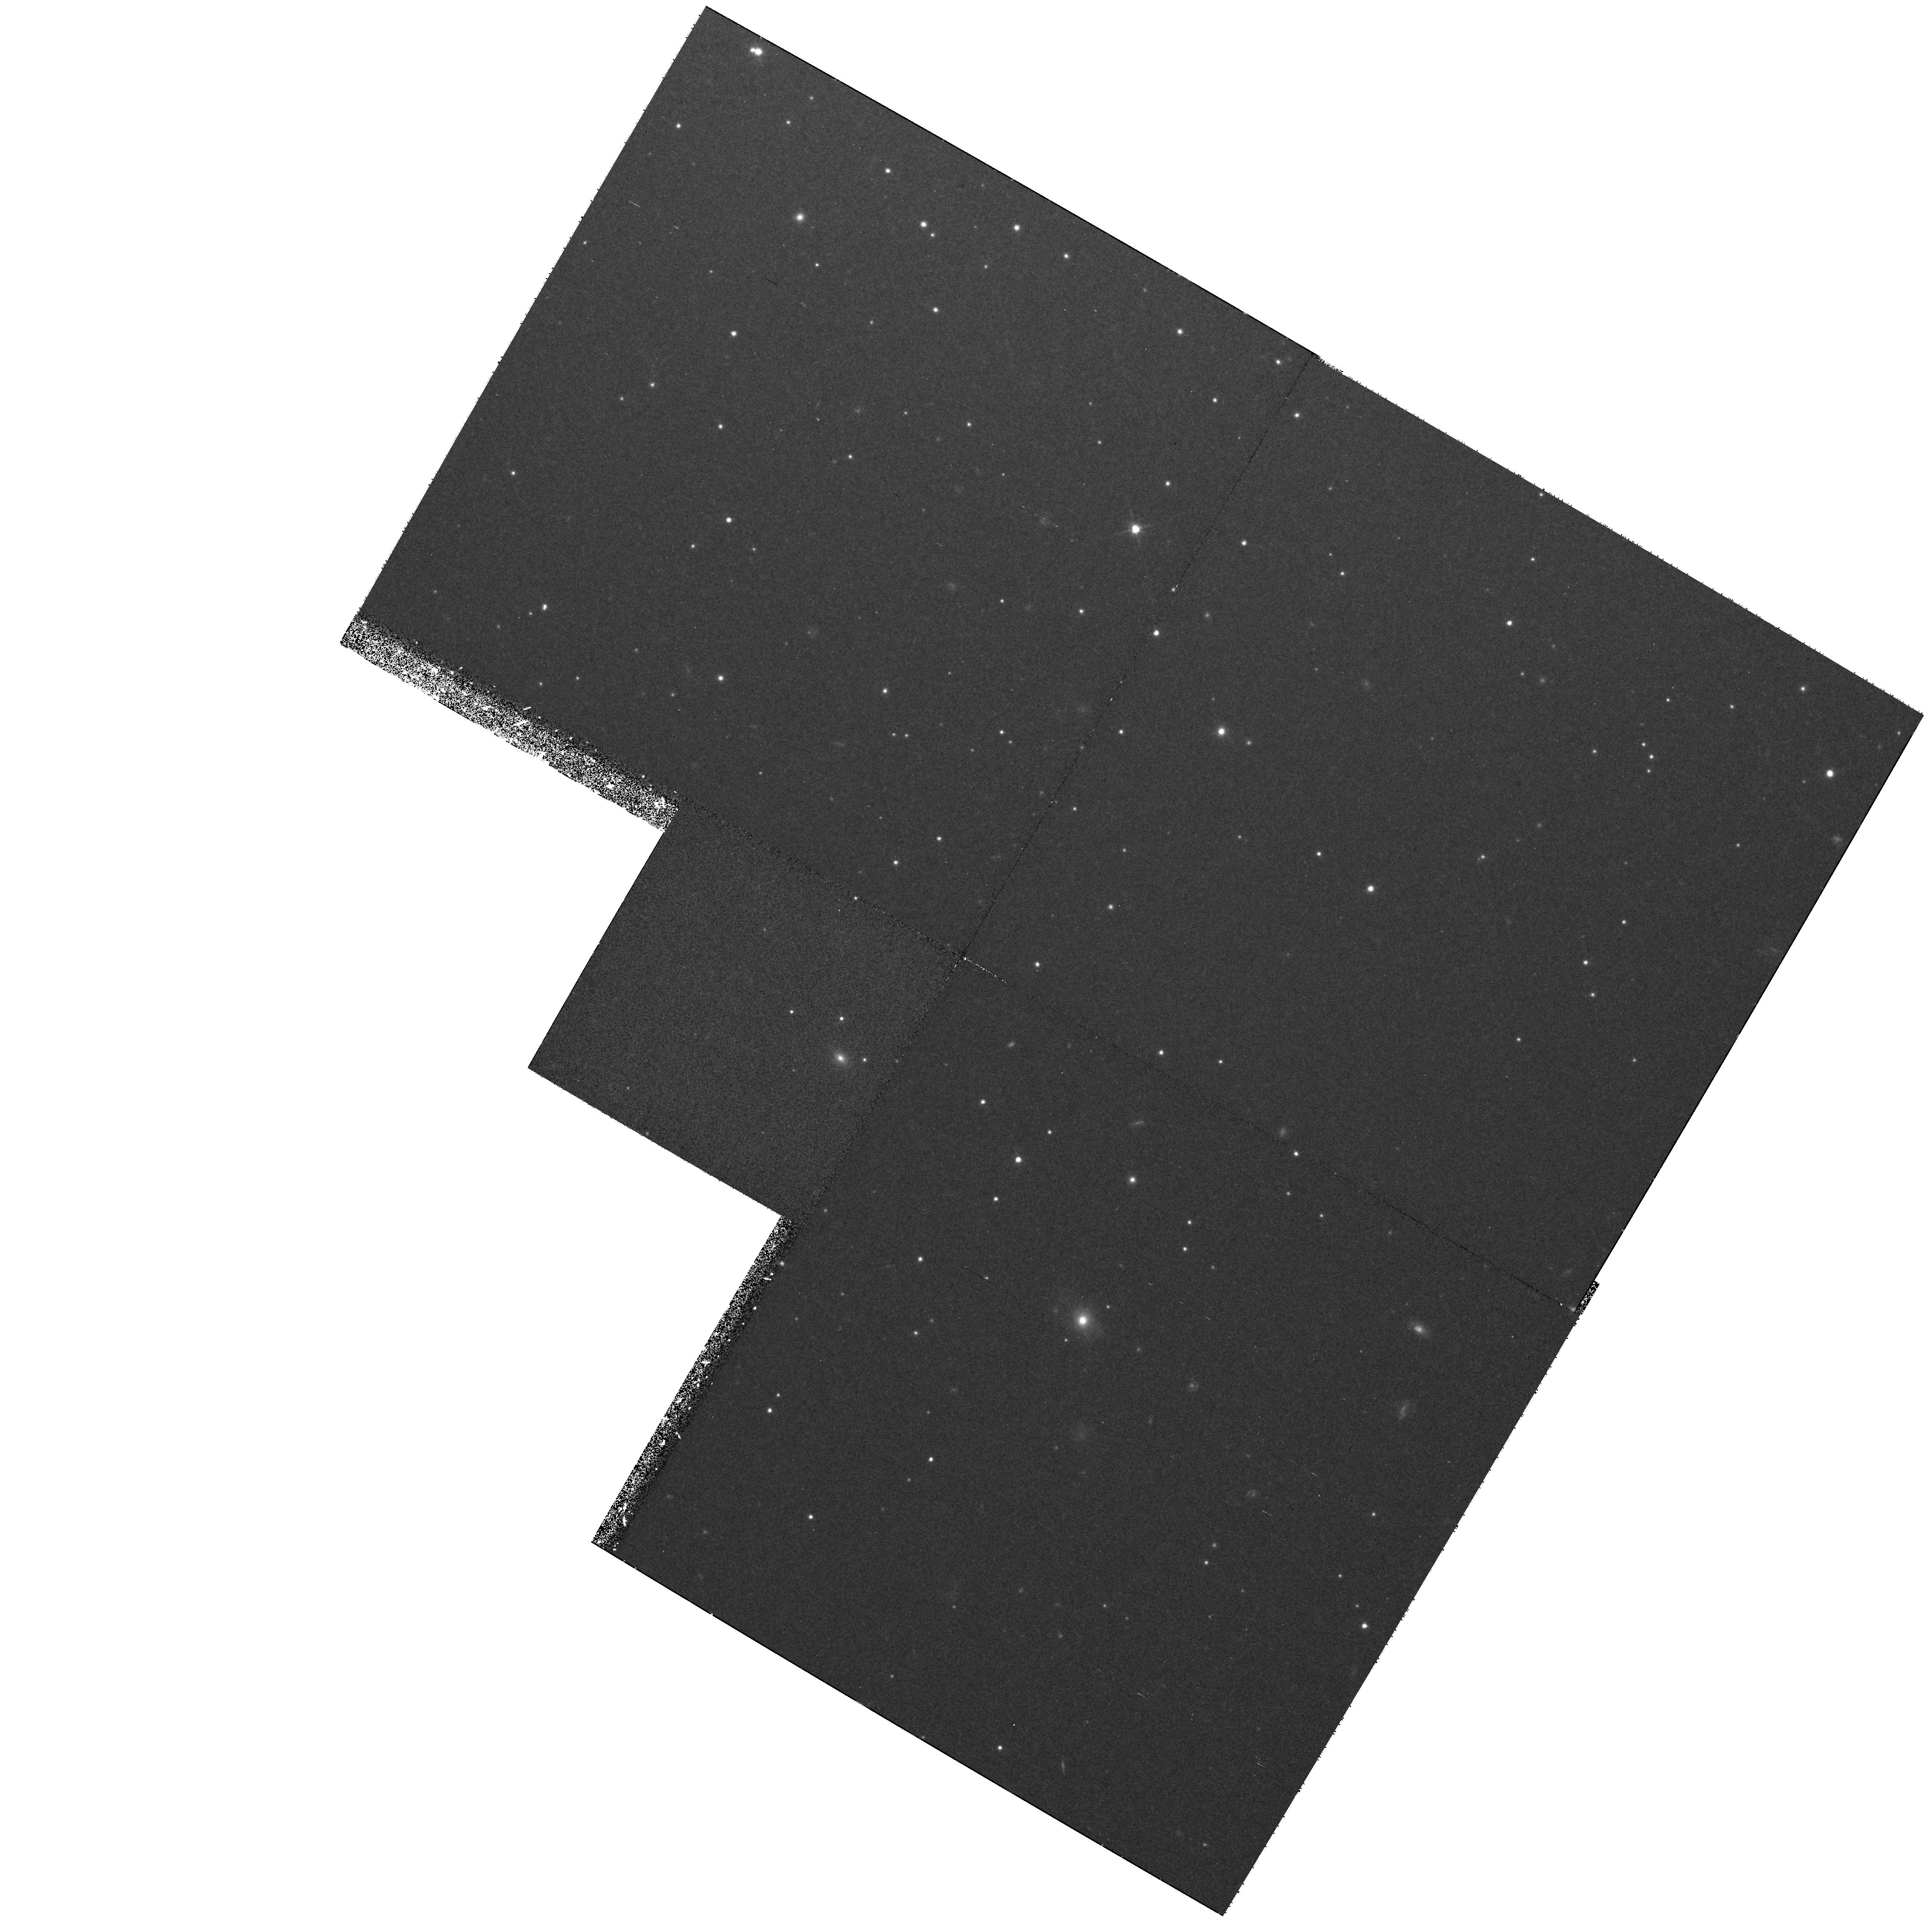
Target: M87-PAR-FIELD-3
Instrument: WFPC2/PC
Filter: F814W
Exposure: 37 min
Observation ID: hst_7274_13_wfpc2_pc_f814w_u43r13

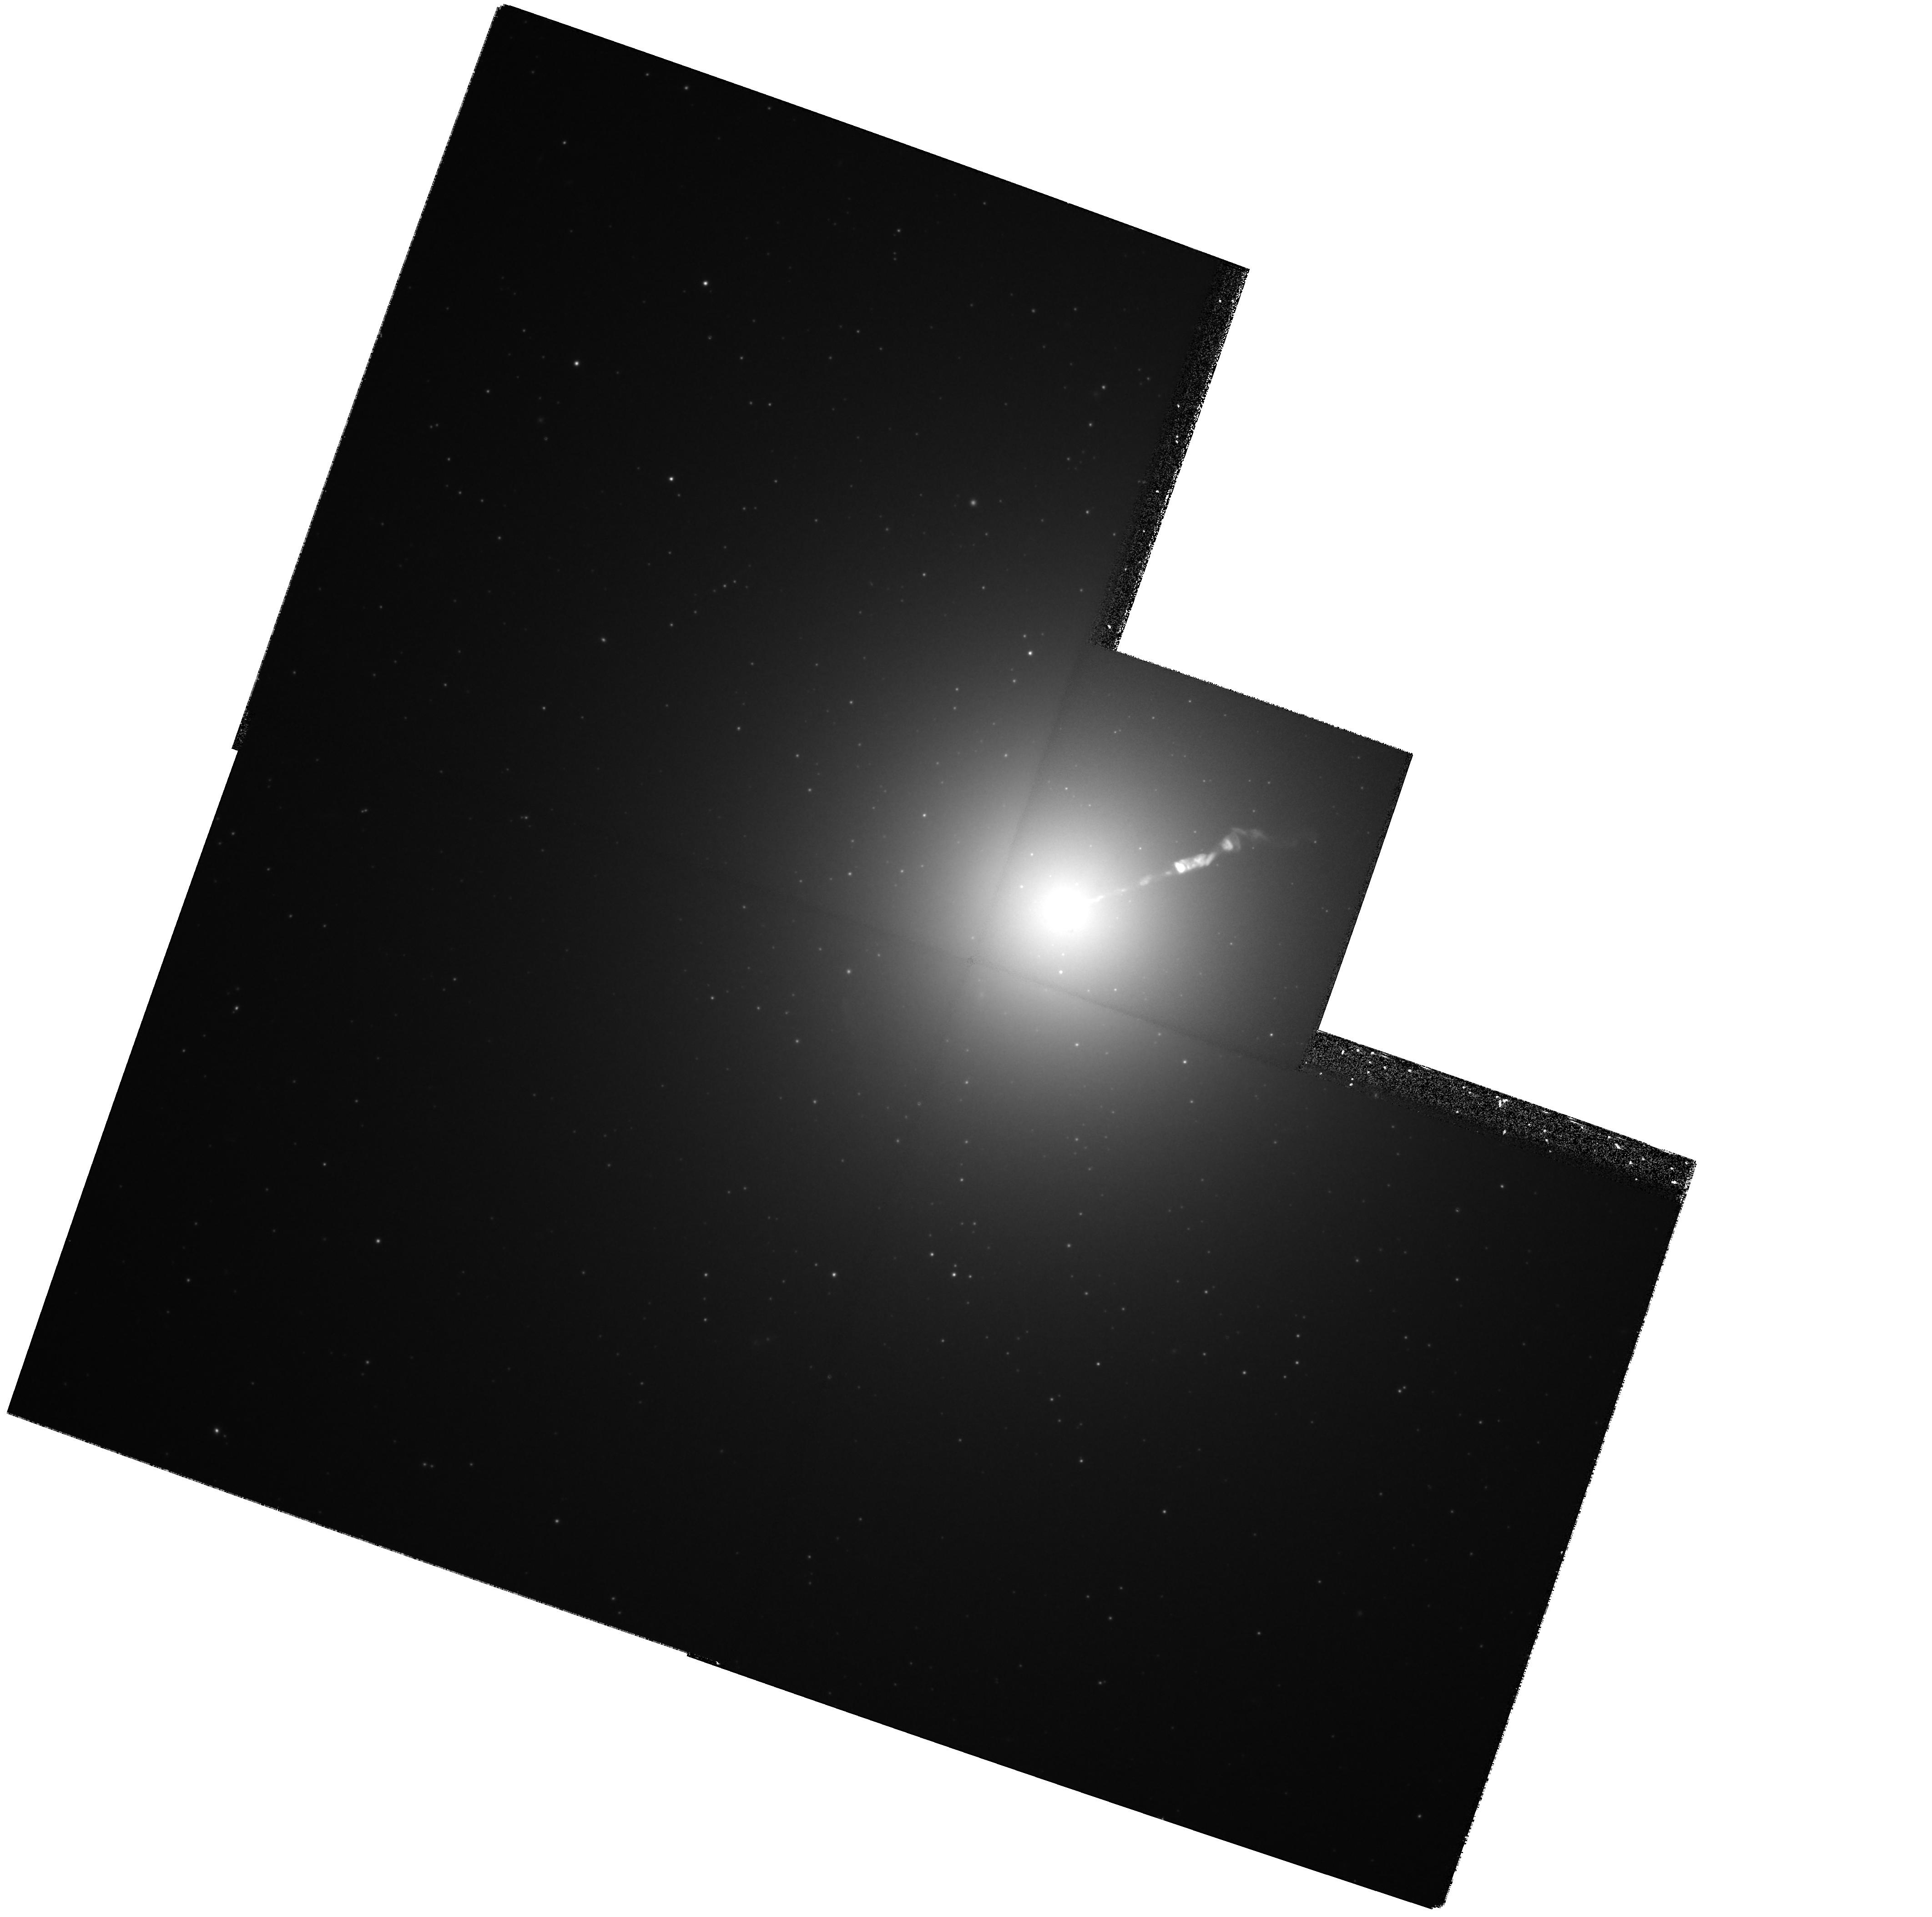
Target: M87-NUC
Instrument: WFPC2/PC
Filter: F814W
Exposure: 25 min
Observation ID: hst_7274_04_wfpc2_pc_f814w_u43r04

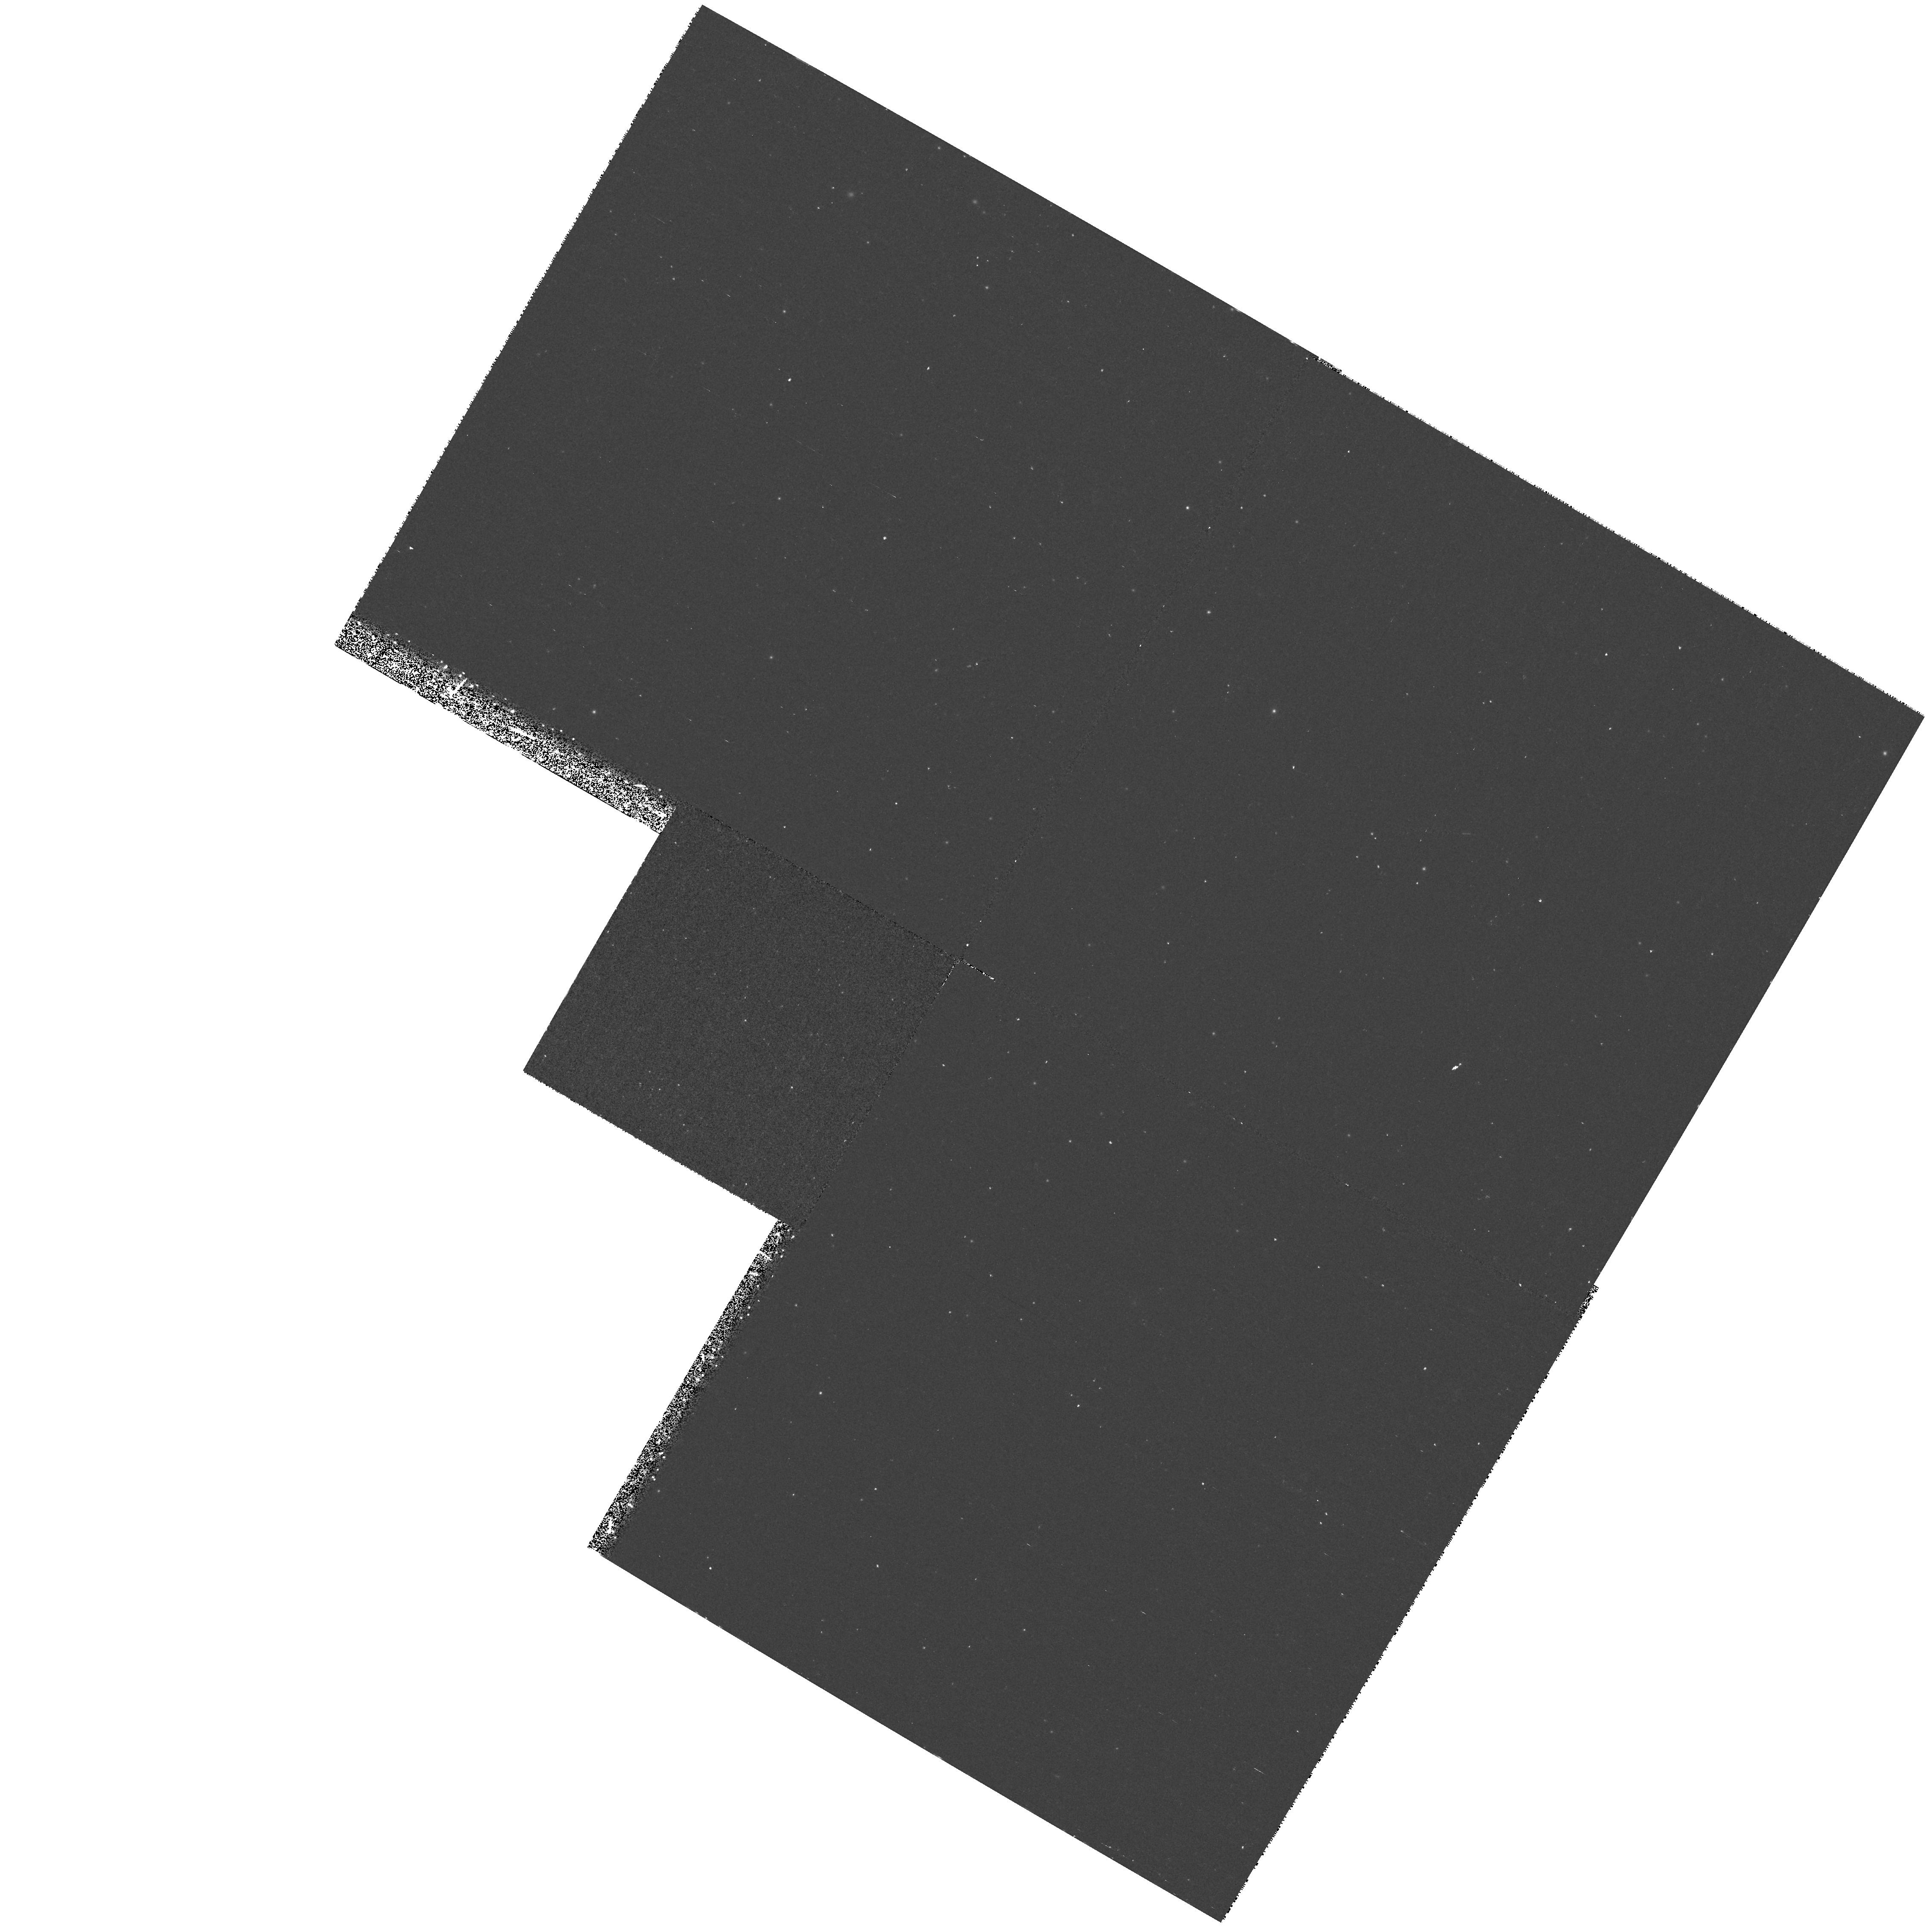
Target: M87-PAR-FIELD-2
Instrument: WFPC2/PC
Filter: F439W
Exposure: 30 min
Observation ID: hst_7274_12_wfpc2_pc_f439w_u43r12

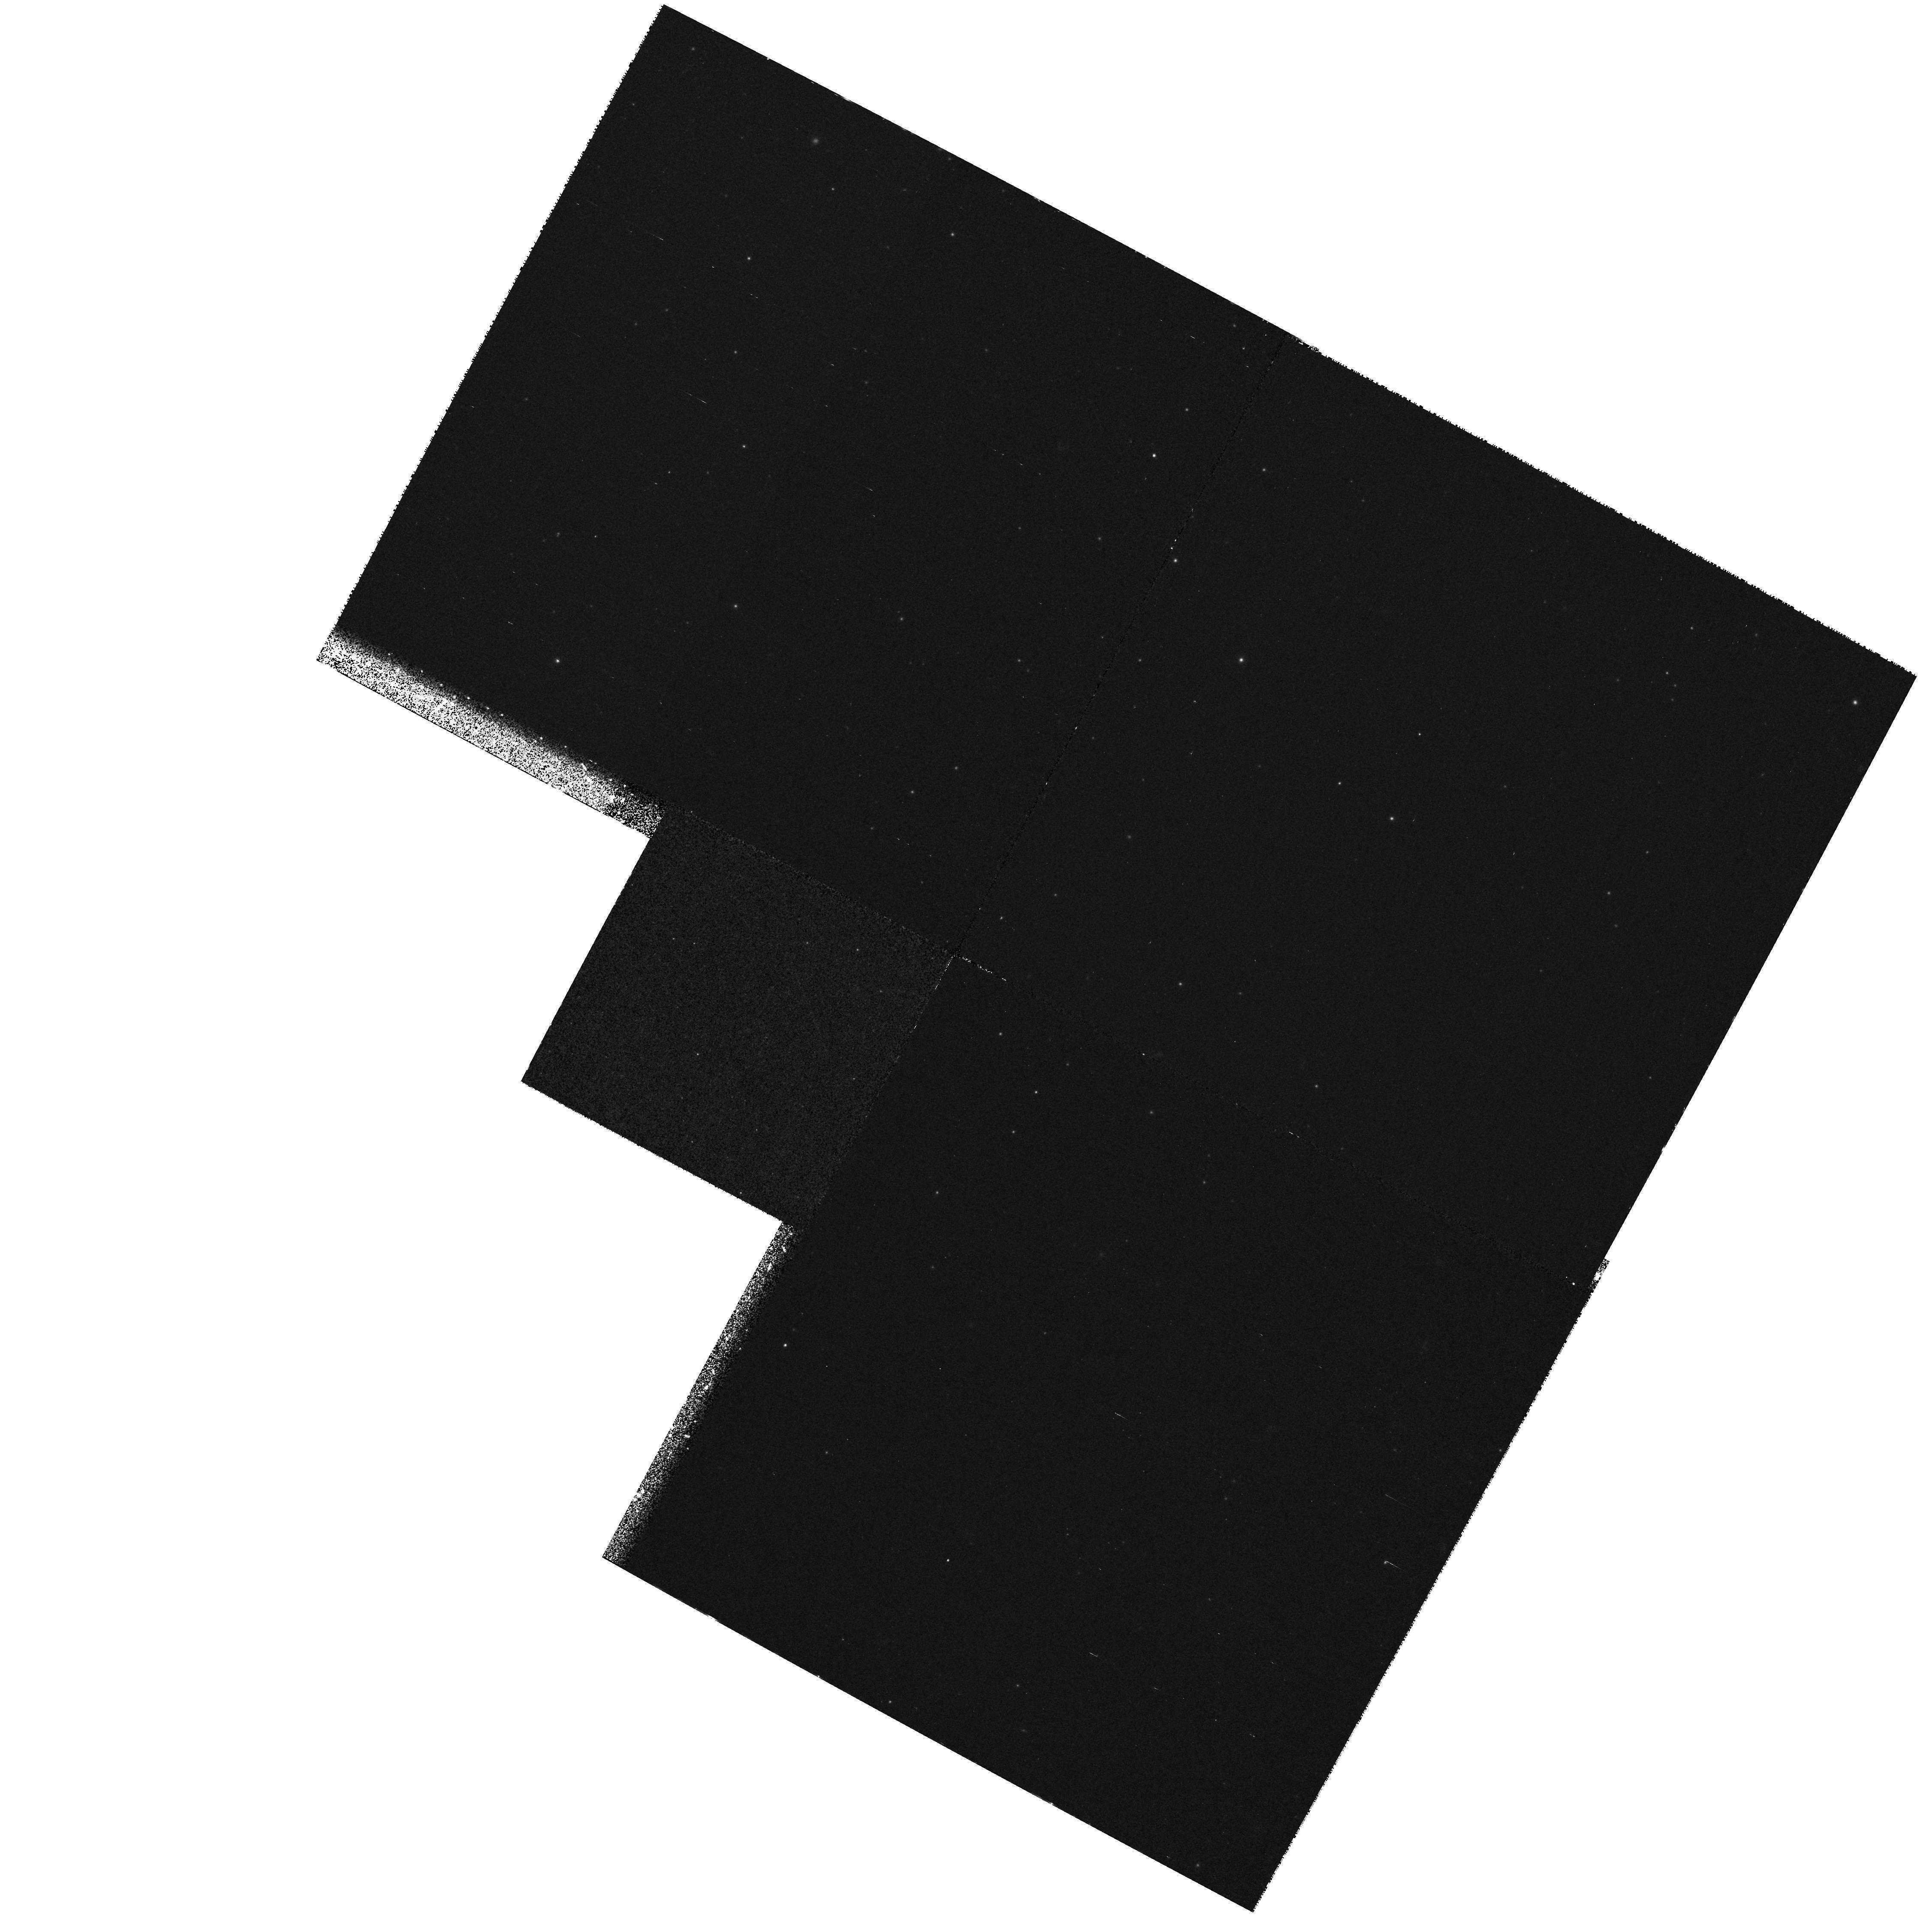
Target: M87-PAR-FIELD-1
Instrument: WFPC2/PC
Filter: F439W
Exposure: 1.1 h
Observation ID: hst_7274_01_wfpc2_pc_f439w_u43r01

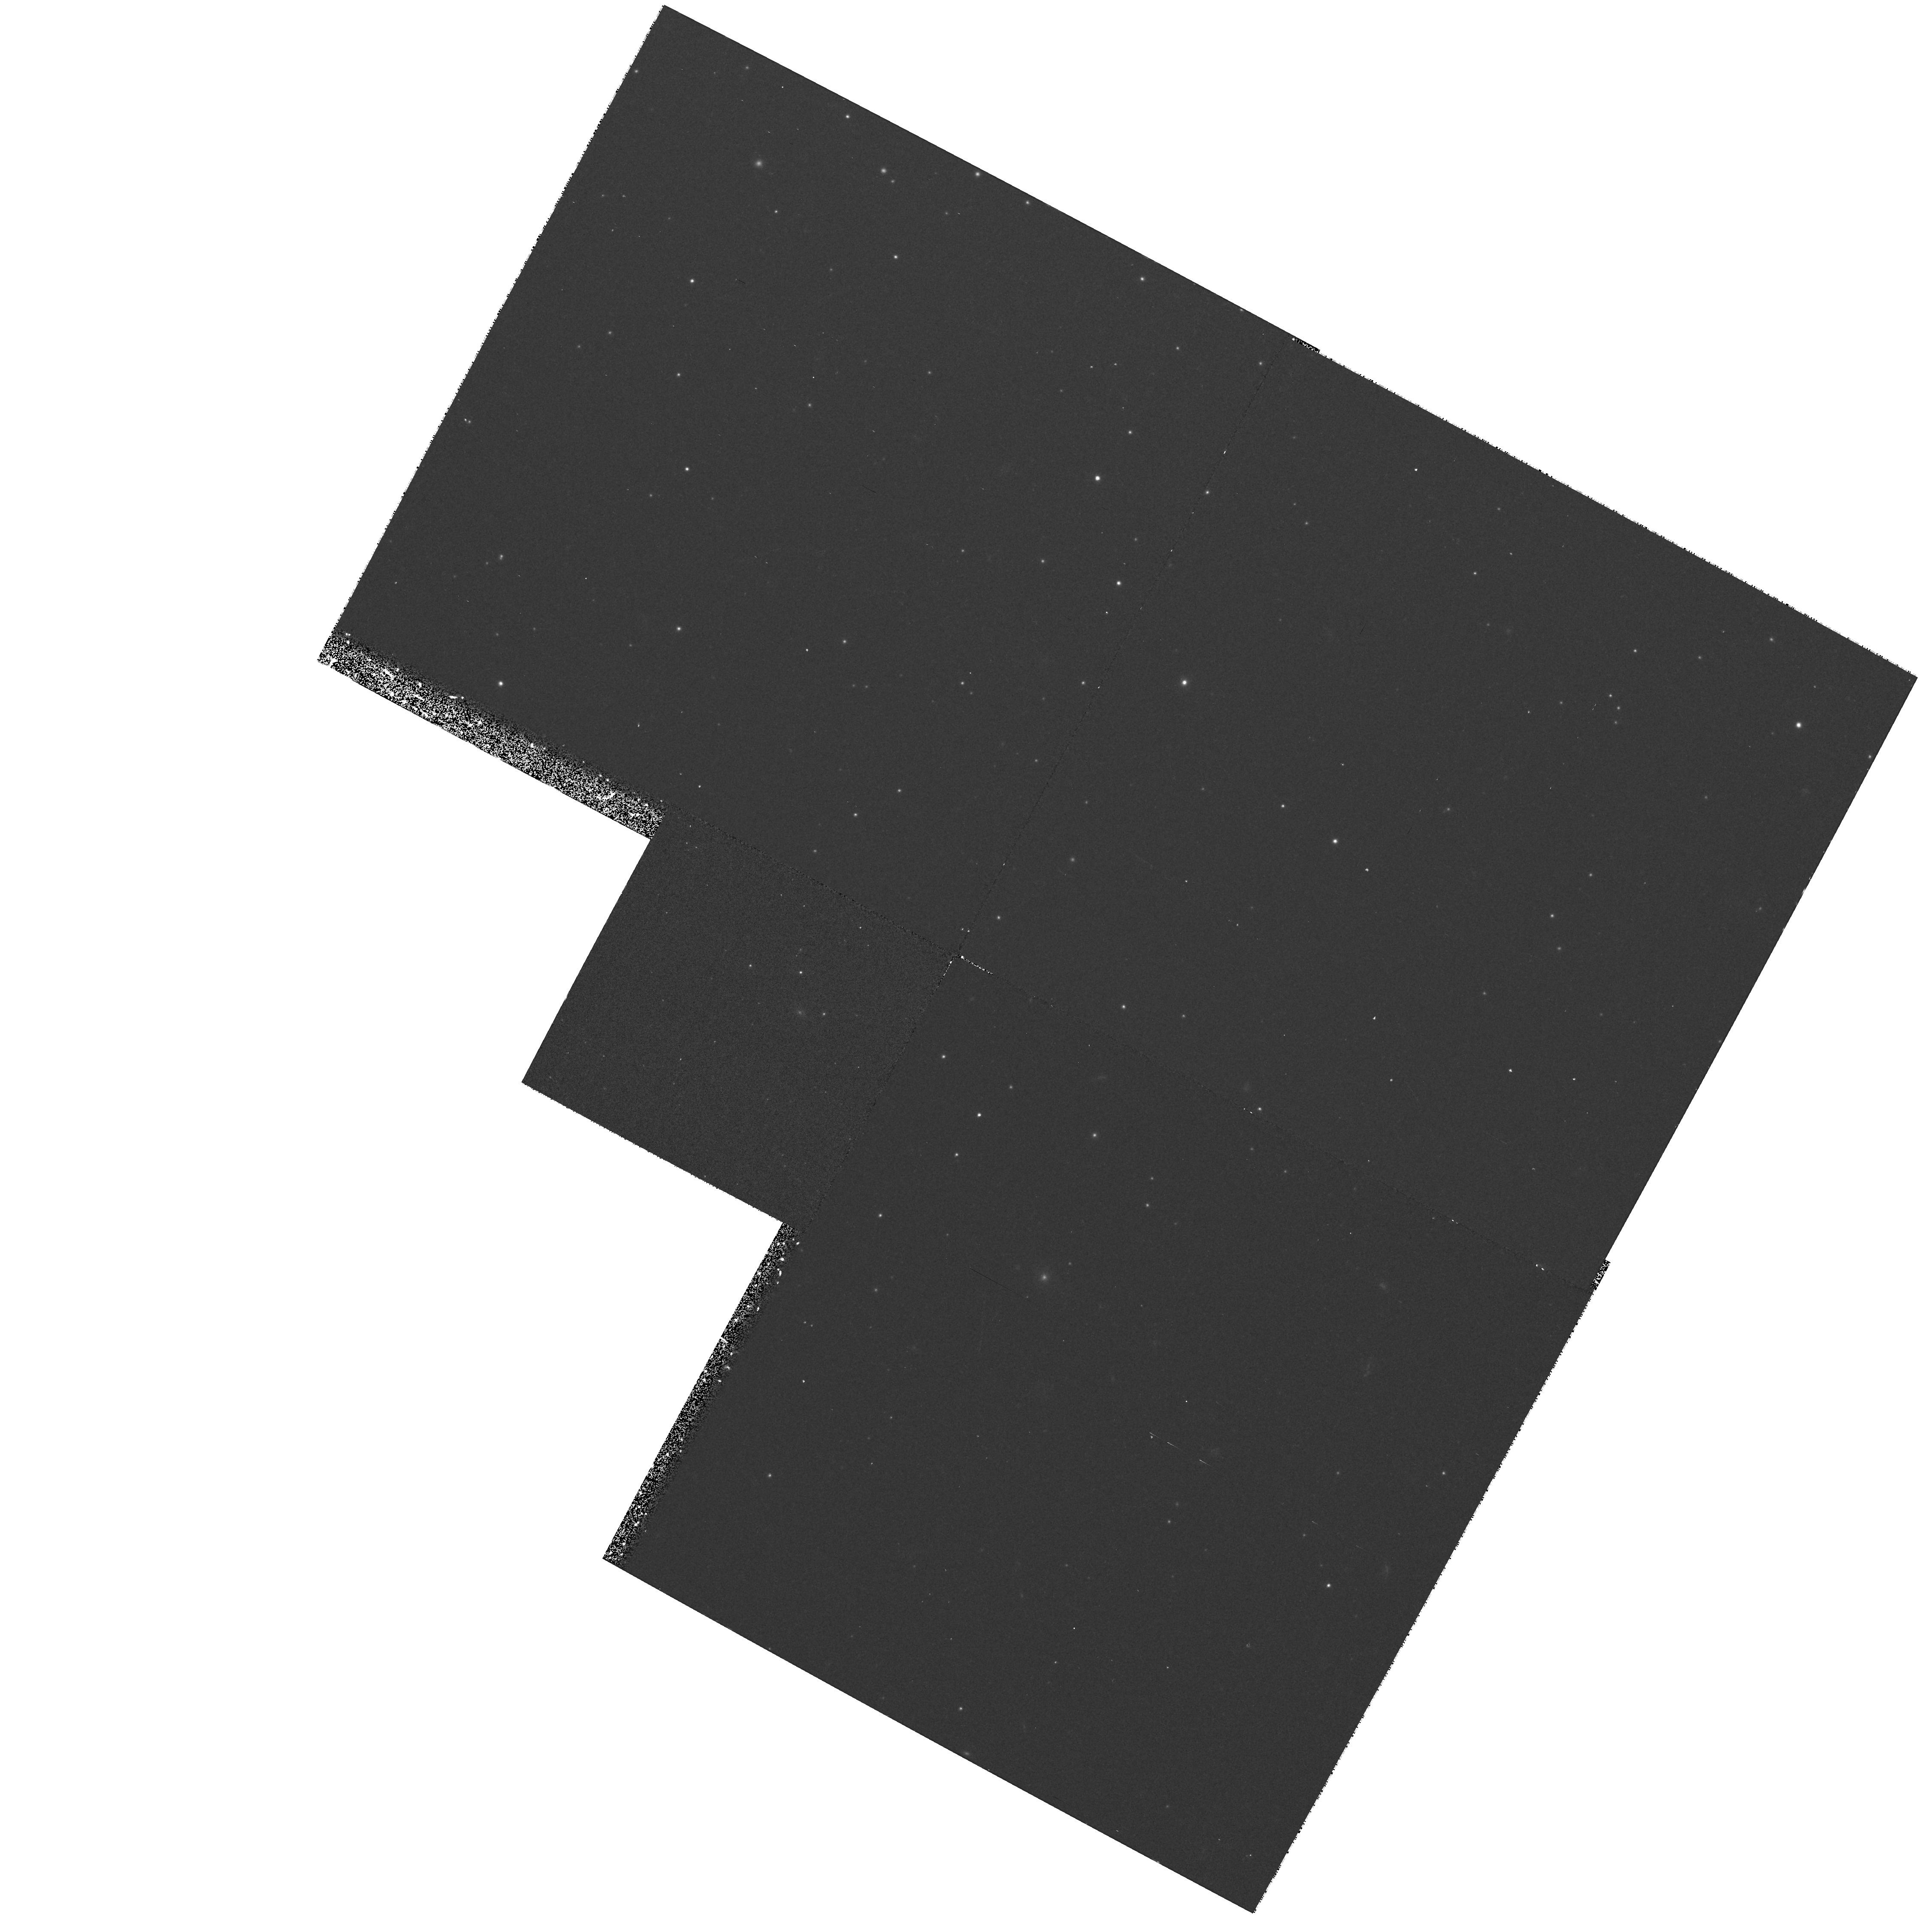
Target: M87-PAR-FIELD-2
Instrument: WFPC2/PC
Filter: F555W
Exposure: 13 min
Observation ID: hst_7274_02_wfpc2_pc_f555w_u43r02

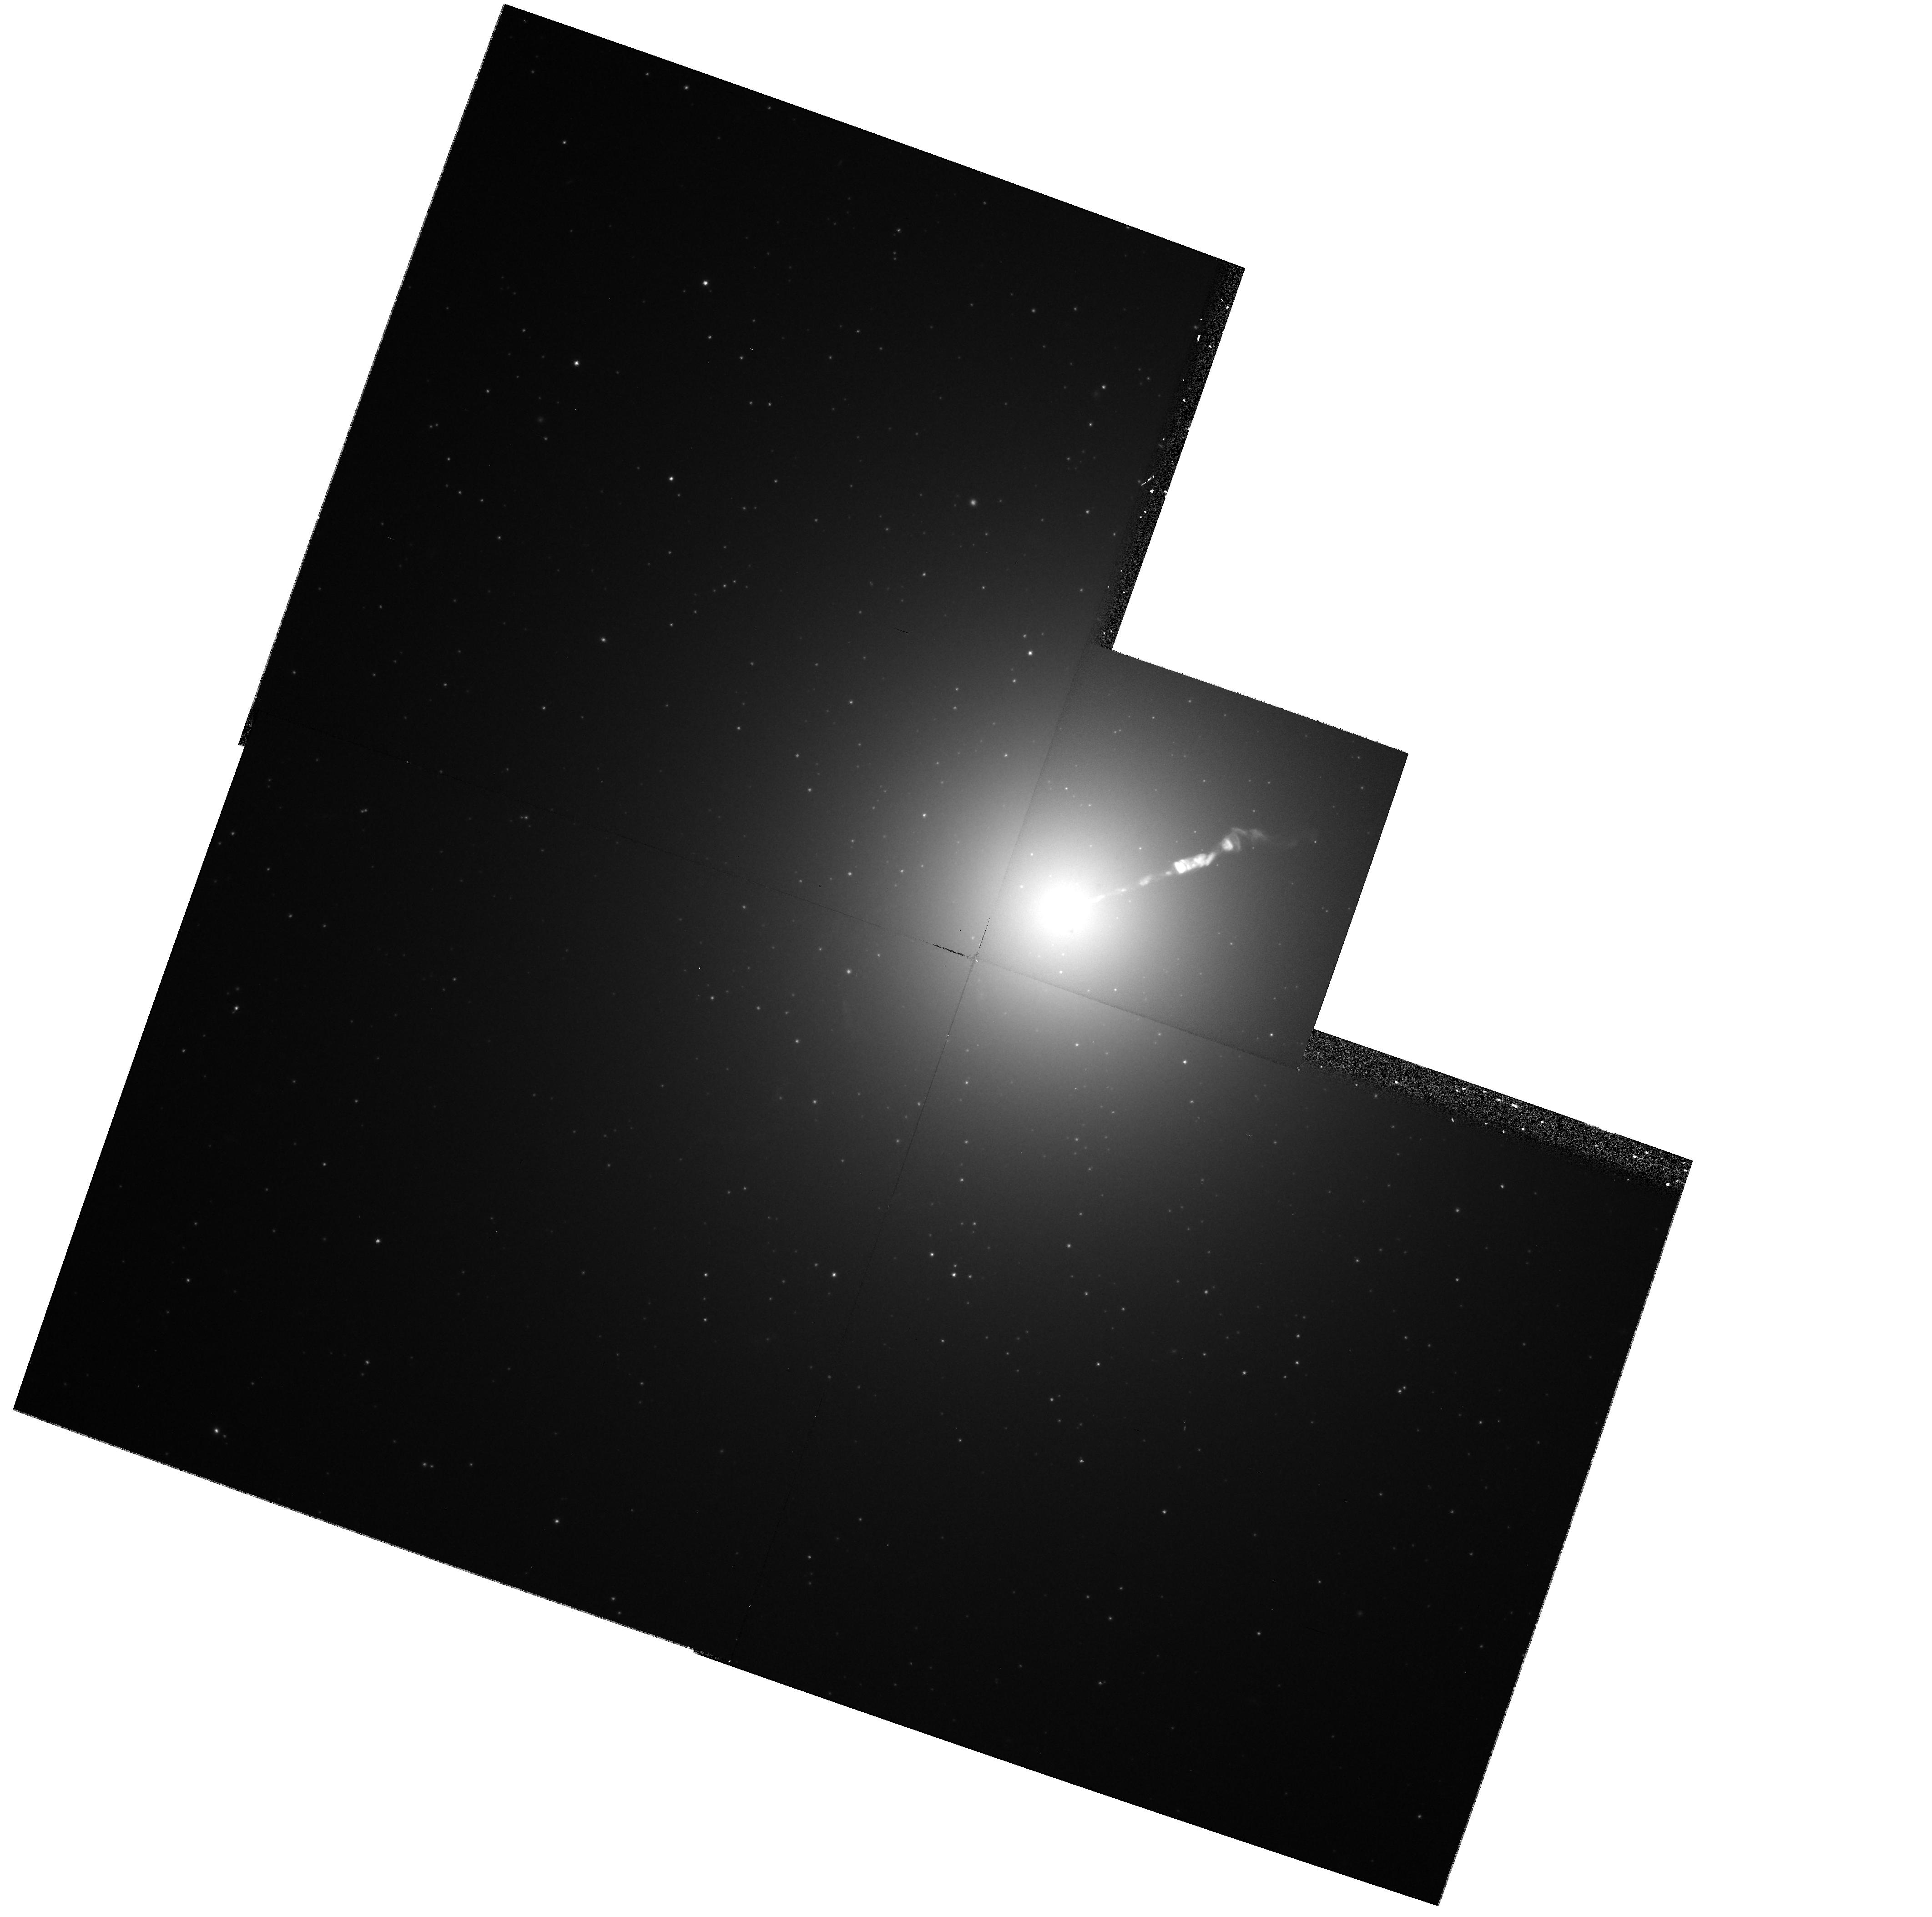
Target: M87-NUC
Instrument: WFPC2/PC
Filter: F606W
Exposure: 9 min
Observation ID: hst_7274_04_wfpc2_pc_f606w_u43r04

Secular Changes in the Jet of M87 (PI: Biretta, John A.)

As part of our ongoing investigation of the M87 jet, we have obtained unprecedented high resolution images of the jet using the FOC. These data show structures with a FWHM as small as 0.03", and provide a unique opportunity to study proper motions and structural changes of the jet. We will compare Cycle 7-9 FOC and WFPC2 images with Cycle 4-6 observations to track secular changes and motions in the jet and nucleus. Typical speeds found with VLA observations range from 0.5c to 3c, while our Cycle 4-6 data already show speeds between 2c and 5c for many components. Since the optical emission is more concentrated near the jet axis than the radio emission, the optical data will give velocity information on a different physical volume closer to the jet axis, and show whether there are strong velocity gradients across and within the jet. Secular changes in luminosity and polarization are also likely as the knots move, which will provide information on the evolution of the electron energy distribution and magnetic fields. We propose polarization measurements to map the magnetic field structure and its evolution in the first few pc of the jet near the ``central engine.'' We were awarded Cycle 5 & 6 time to carry out observations as the foundation of an annual monitoring program, and received a provisional award of time in Cycle 7; herein we request continuation of this program.